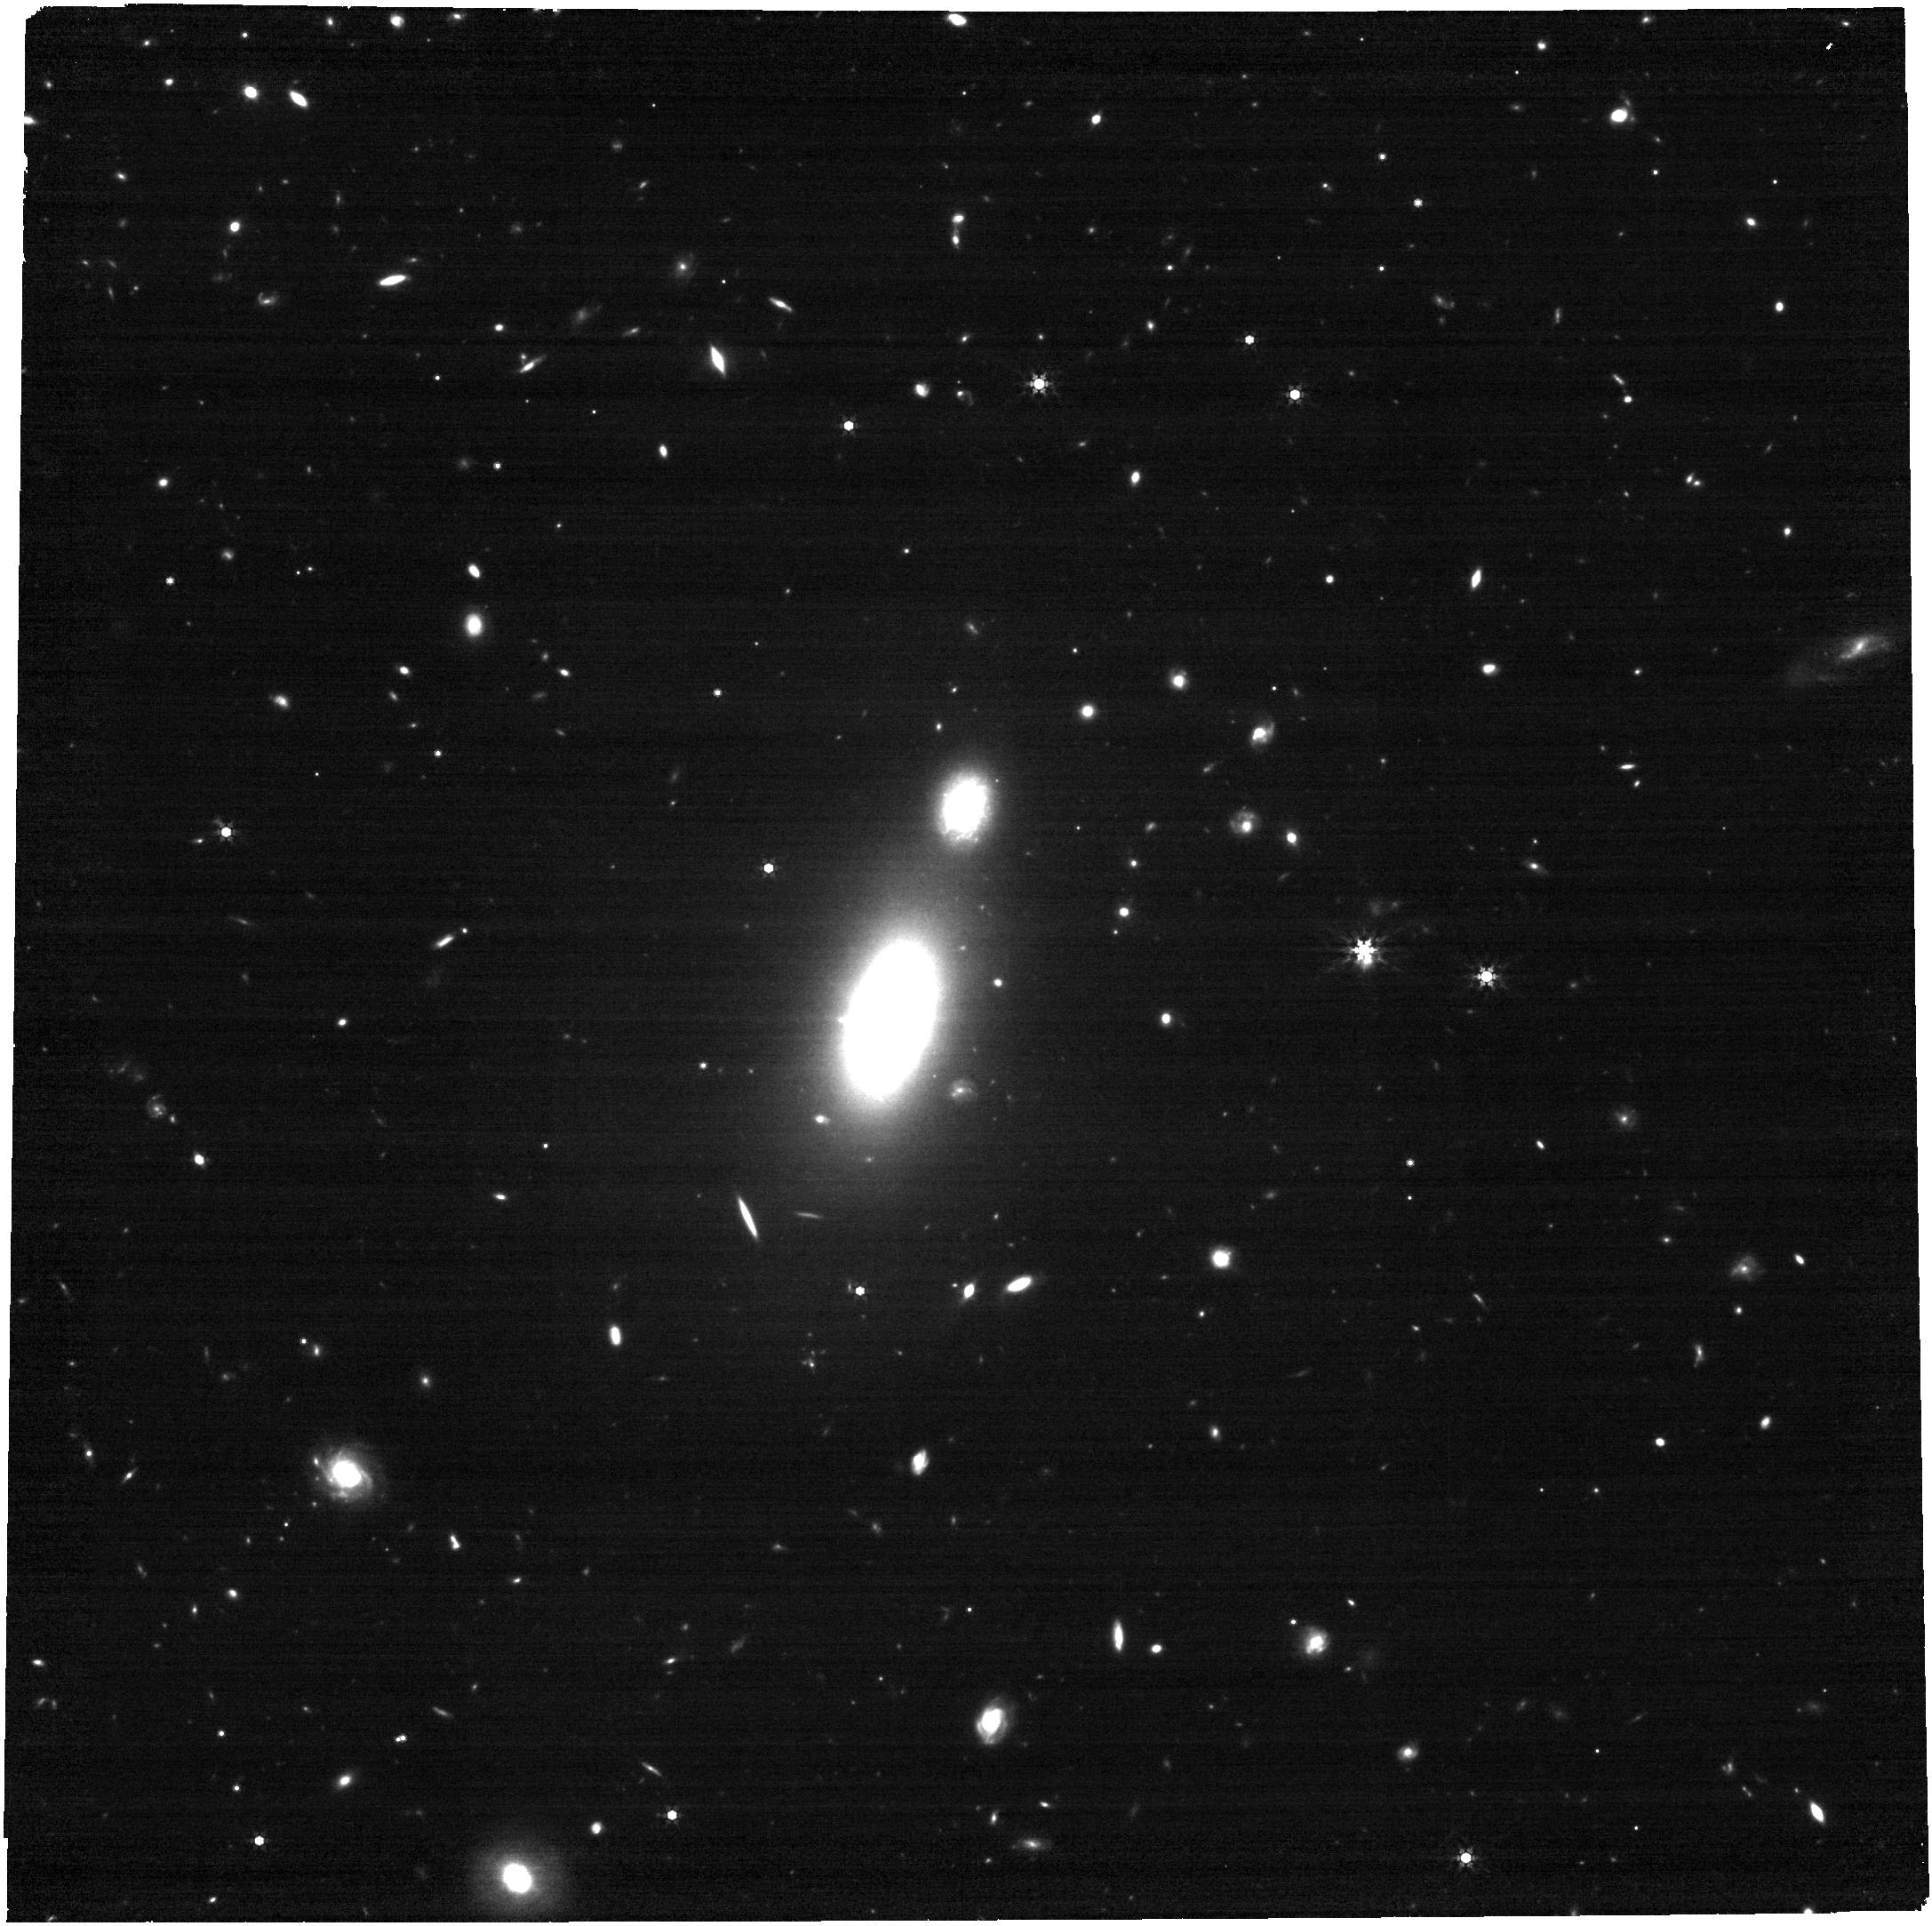
Target: 2024tvd. Instrument: NIRCAM. Filter: F444W. Exposure: 17 min. Observation ID: jw09249-o002_t001_nircam_clear-f444w

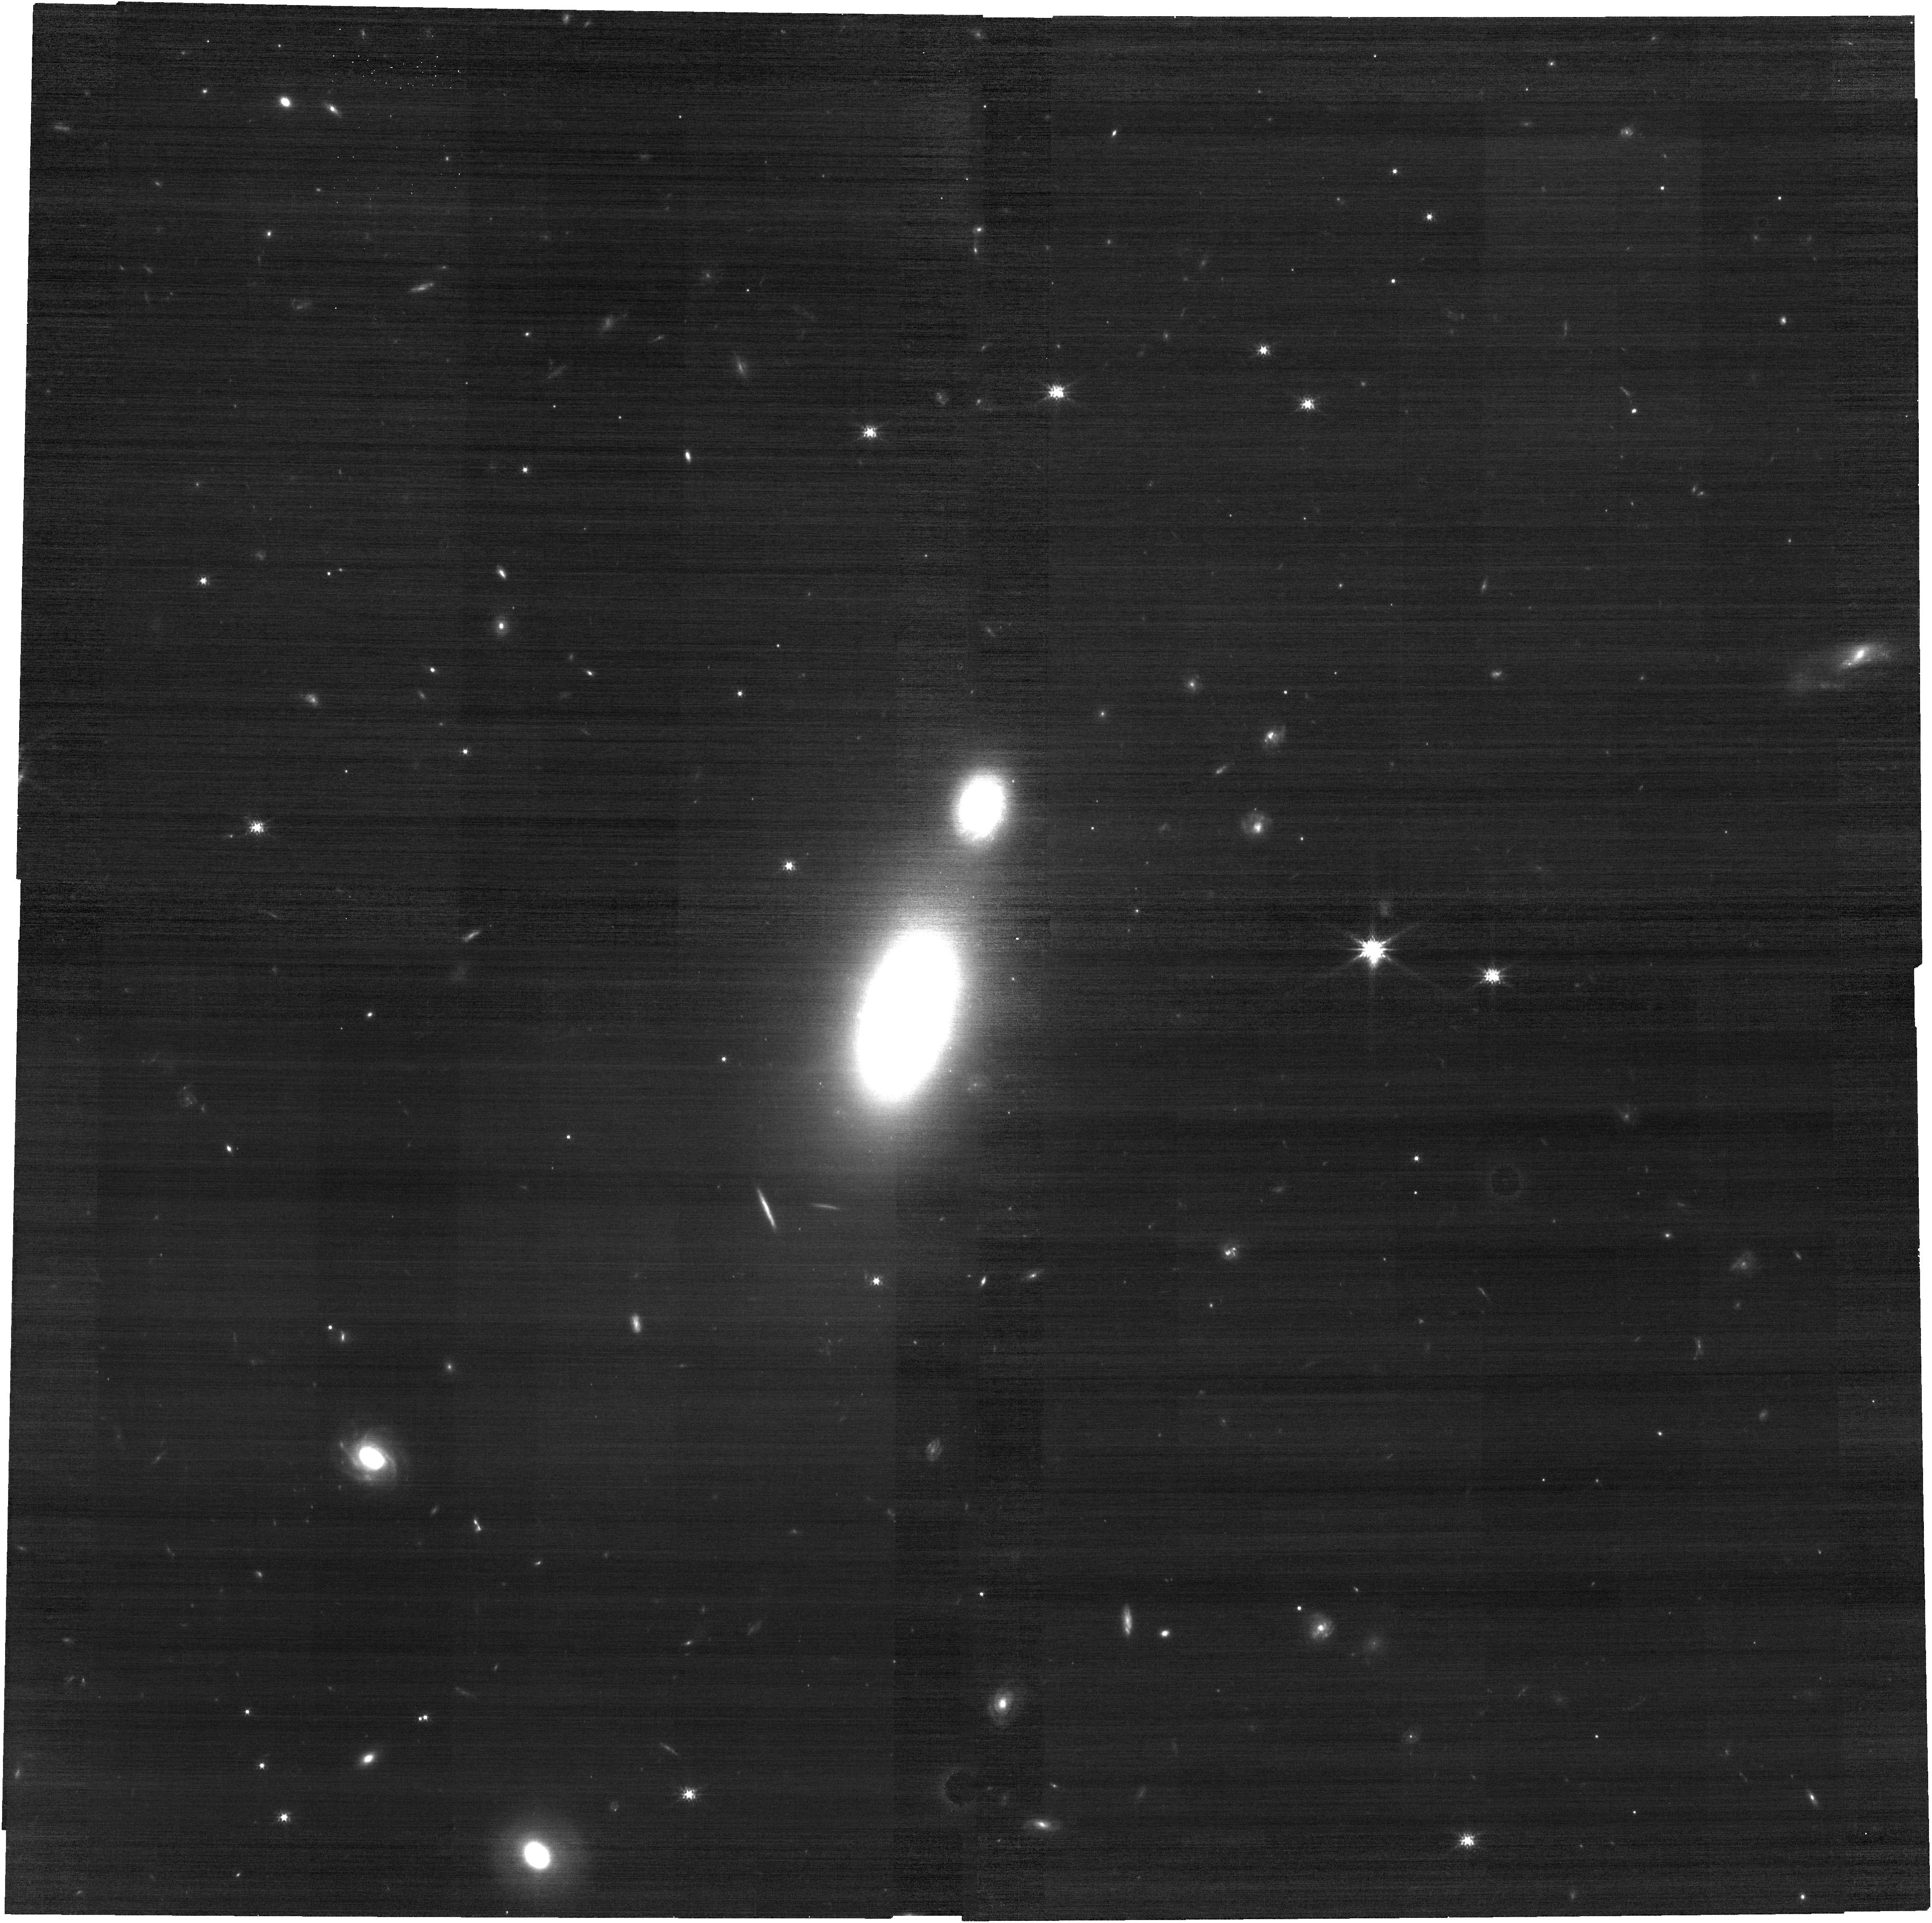
Target: 2024tvd. Instrument: NIRCAM. Filter: F150W. Exposure: 17 min. Observation ID: jw09249-o002_t001_nircam_clear-f150w

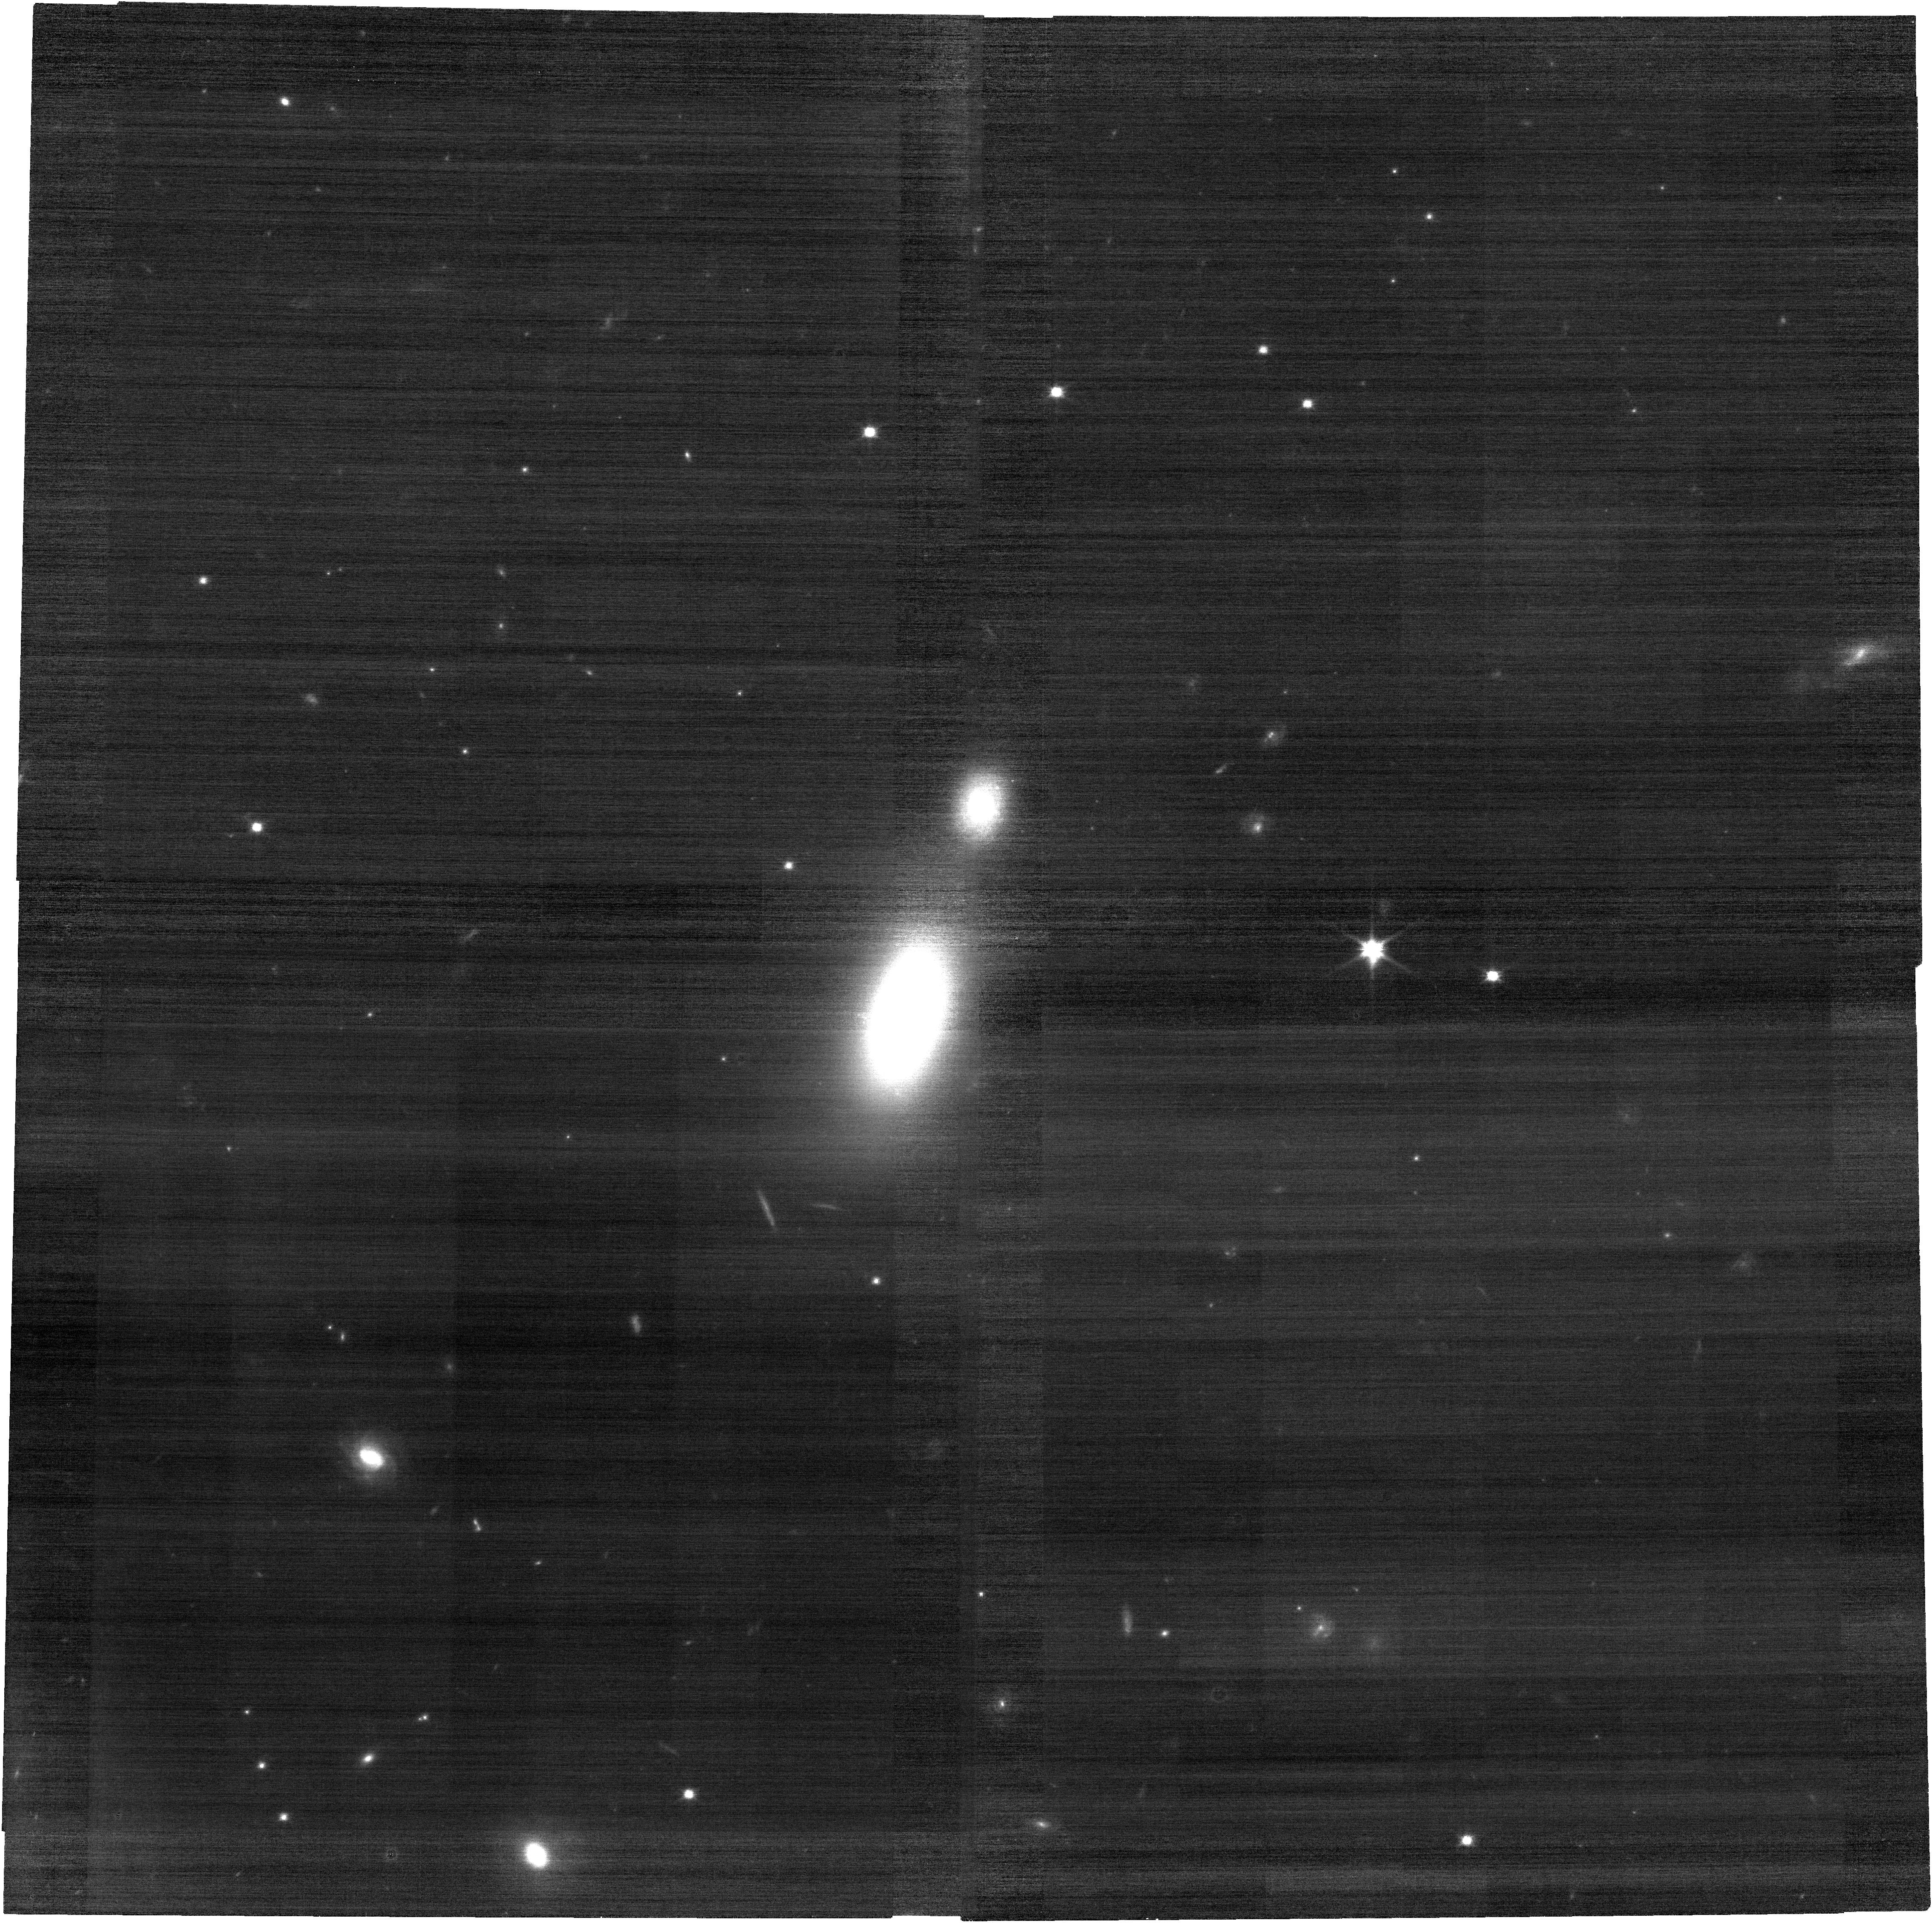
Target: 2024tvd. Instrument: NIRCAM. Filter: F090W. Exposure: 17 min. Observation ID: jw09249-o002_t001_nircam_clear-f090w

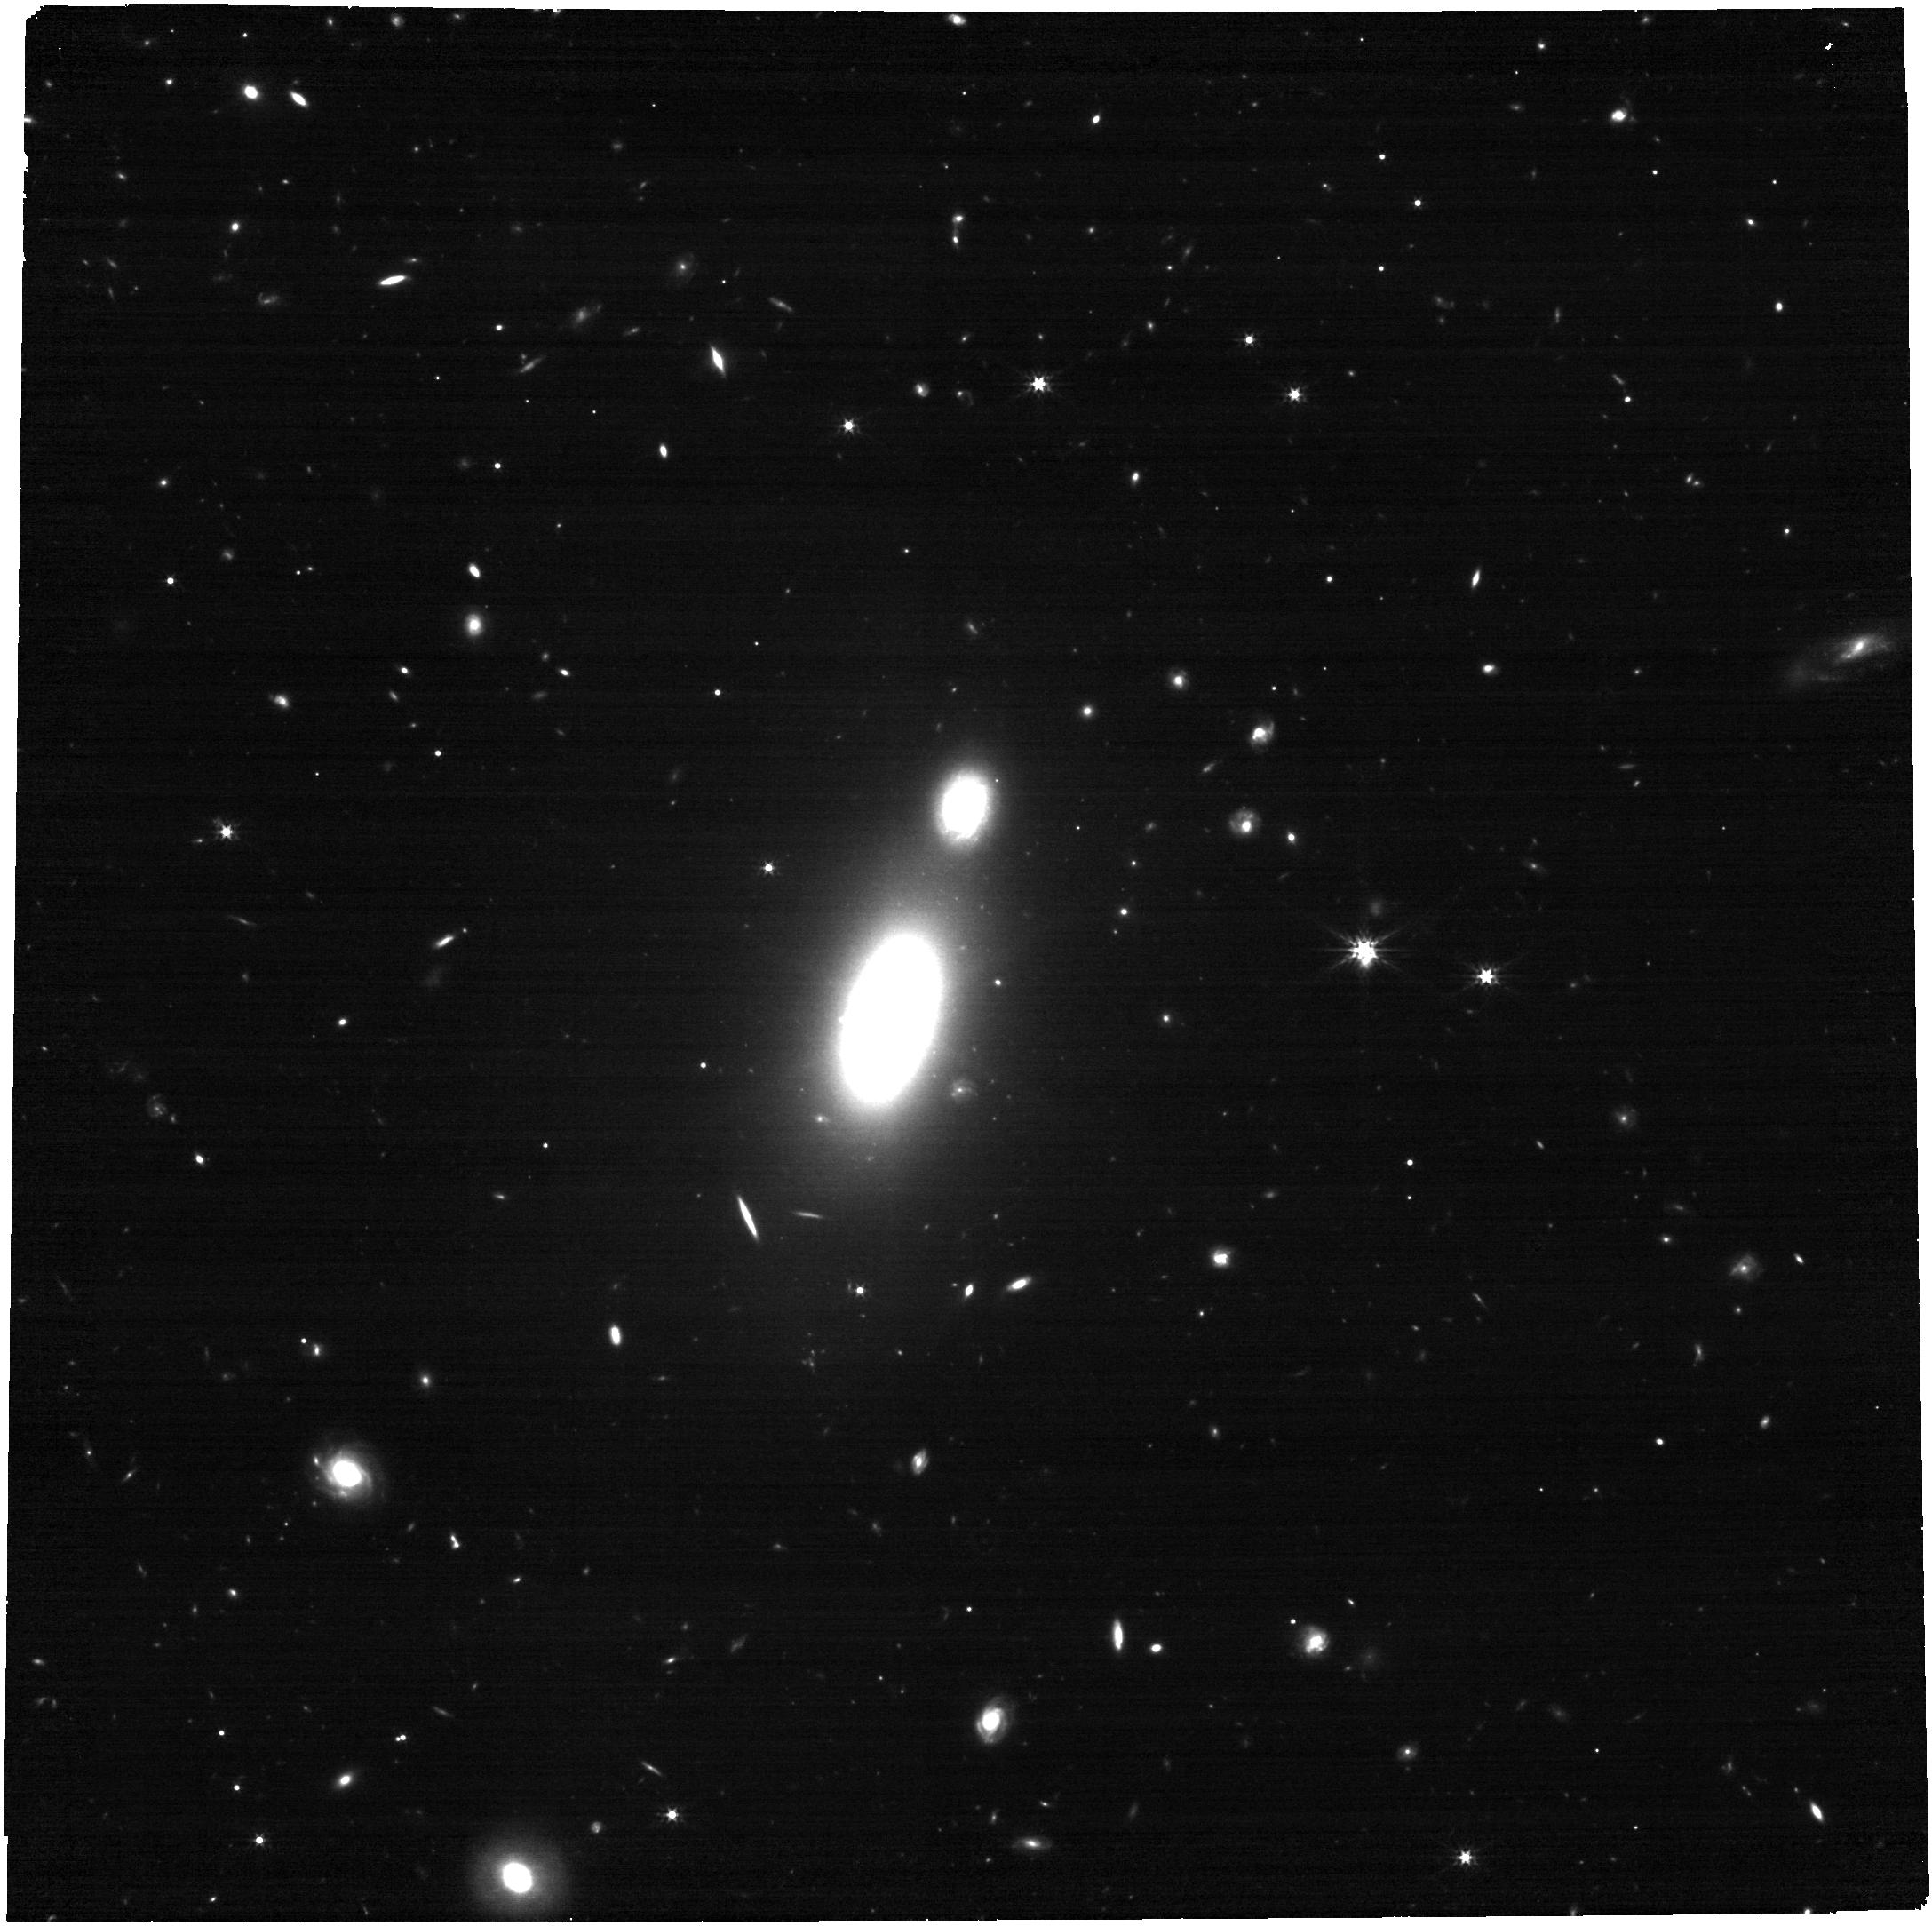
Target: 2024tvd. Instrument: NIRCAM. Filter: F277W. Exposure: 17 min. Observation ID: jw09249-o002_t001_nircam_clear-f277w

JWST observations of the off-nuclear TDE AT 2024tvd (PI: Patra, Kishore C.)

Simulations of galaxy mergers predict a significant population of off-nuclear massive black holes (MBHs), which may be further supplemented by recoil kicks from gravitational wave mergers. Tidal disruption events (TDEs) around these wandering MBHs offer a rare opportunity to study these otherwise inactive black holes. Recently, AT 2024tvd became the first confirmed off-nuclear TDE. We propose JWST NIRCam and NIRSpec IFU observations of this event and its host galaxy to: 1) Conduct a kinematic study of the TDE and its host galaxy to determine whether the MBH was ejected from the nucleus either via gravitational wave recoil or three-body interaction. 2) Measure the TDE’s infrared spectral energy distribution (SED) to constrain the accretion disk properties and test for a bound nuclear star cluster that may be feeding stars to the MBH. 3) Understand the properties of dust near the TDE site. Additionally, high-resolution imaging will help detect faint features linked to stellar dynamics along the MBH’s trajectory. These observations will provide critical insights into the coevolution of MBHs and their host galaxies.